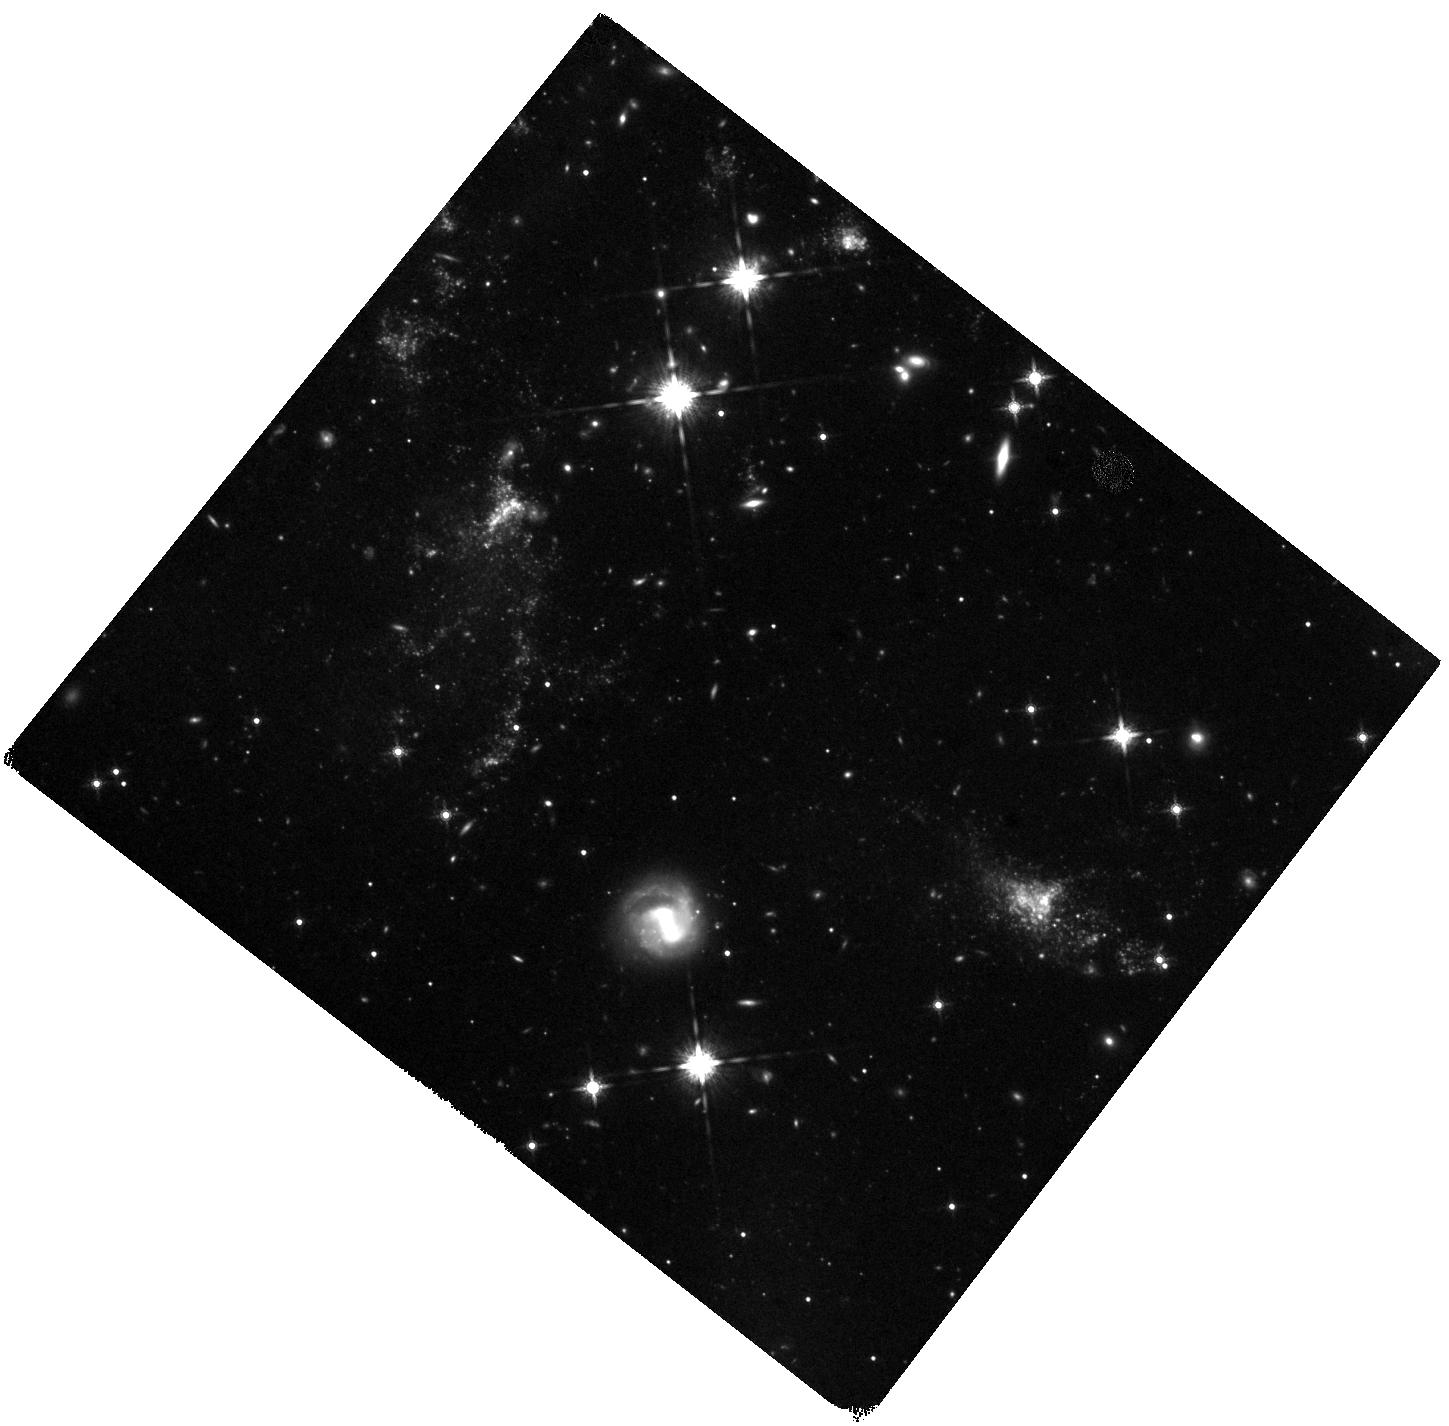
Target: NGC5291-S. Instrument: WFC3/IR. Filter: F160W. Exposure: 1 h. Observation ID: hst_14727_02_wfc3_ir_f160w_id6s02

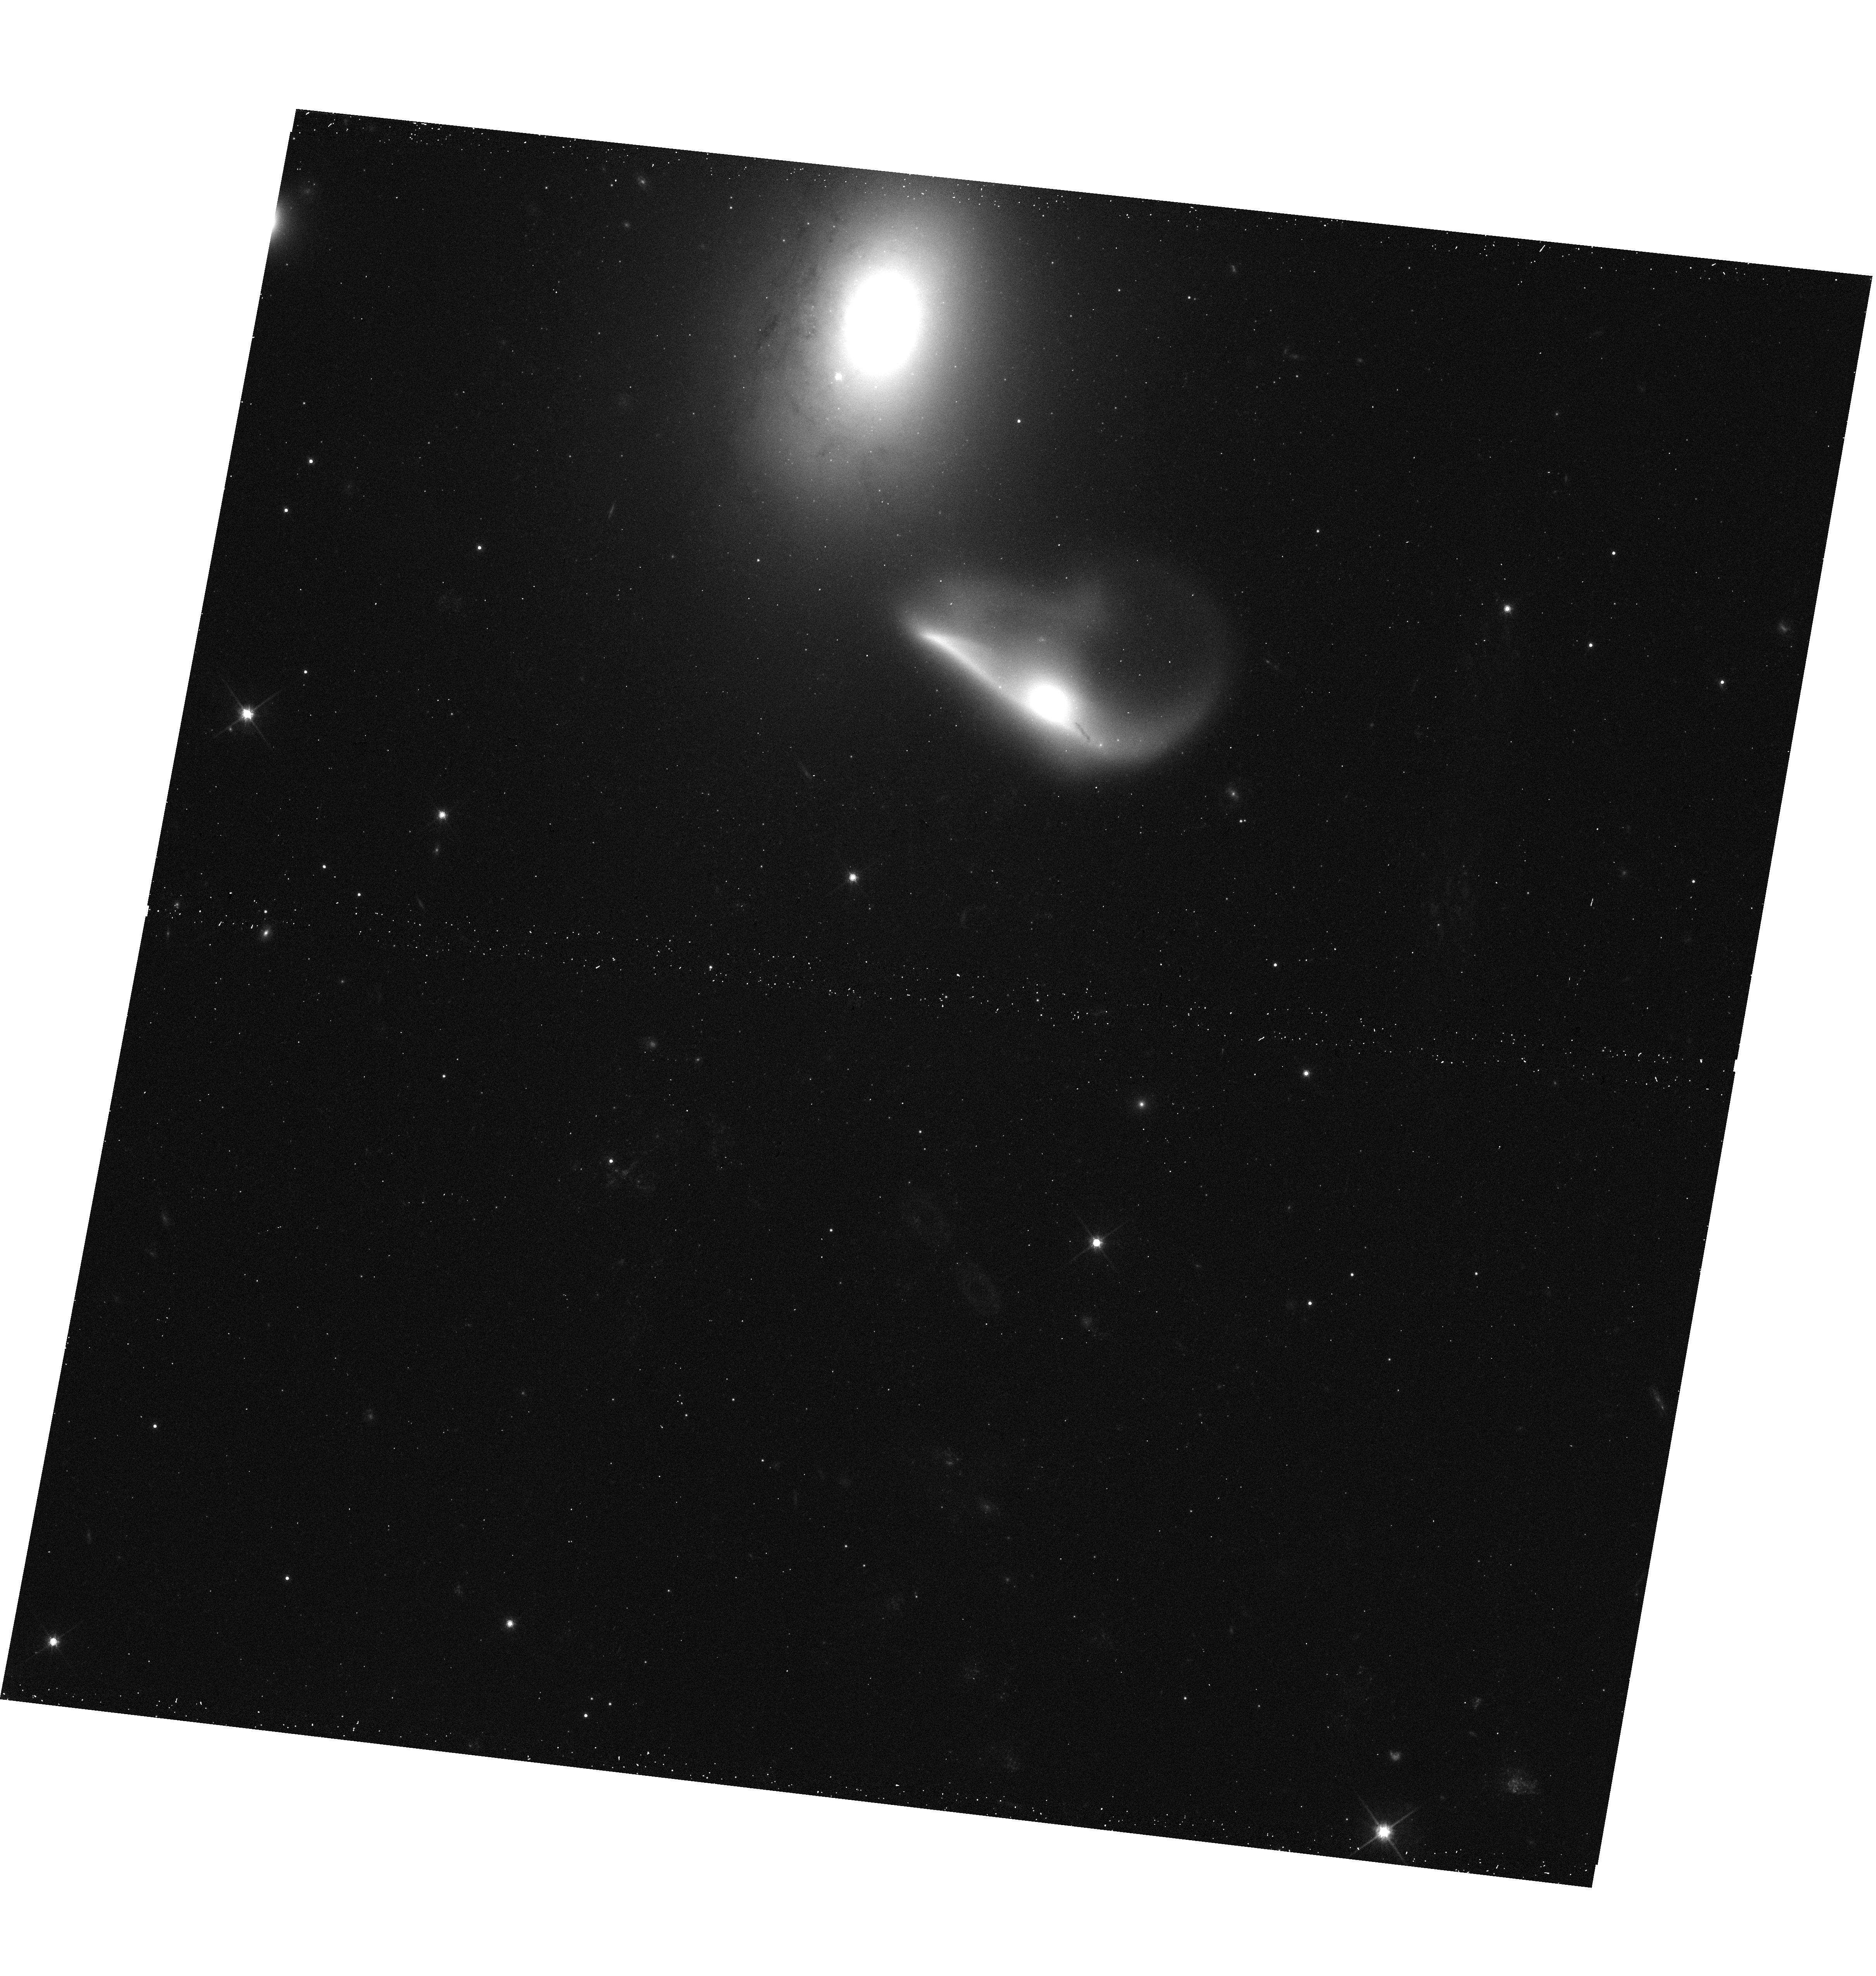
Target: NGC5291-CS. Instrument: WFC3/UVIS. Filter: F814W. Exposure: 12 min. Observation ID: hst_14727_04_wfc3_uvis_f814w_id6s04

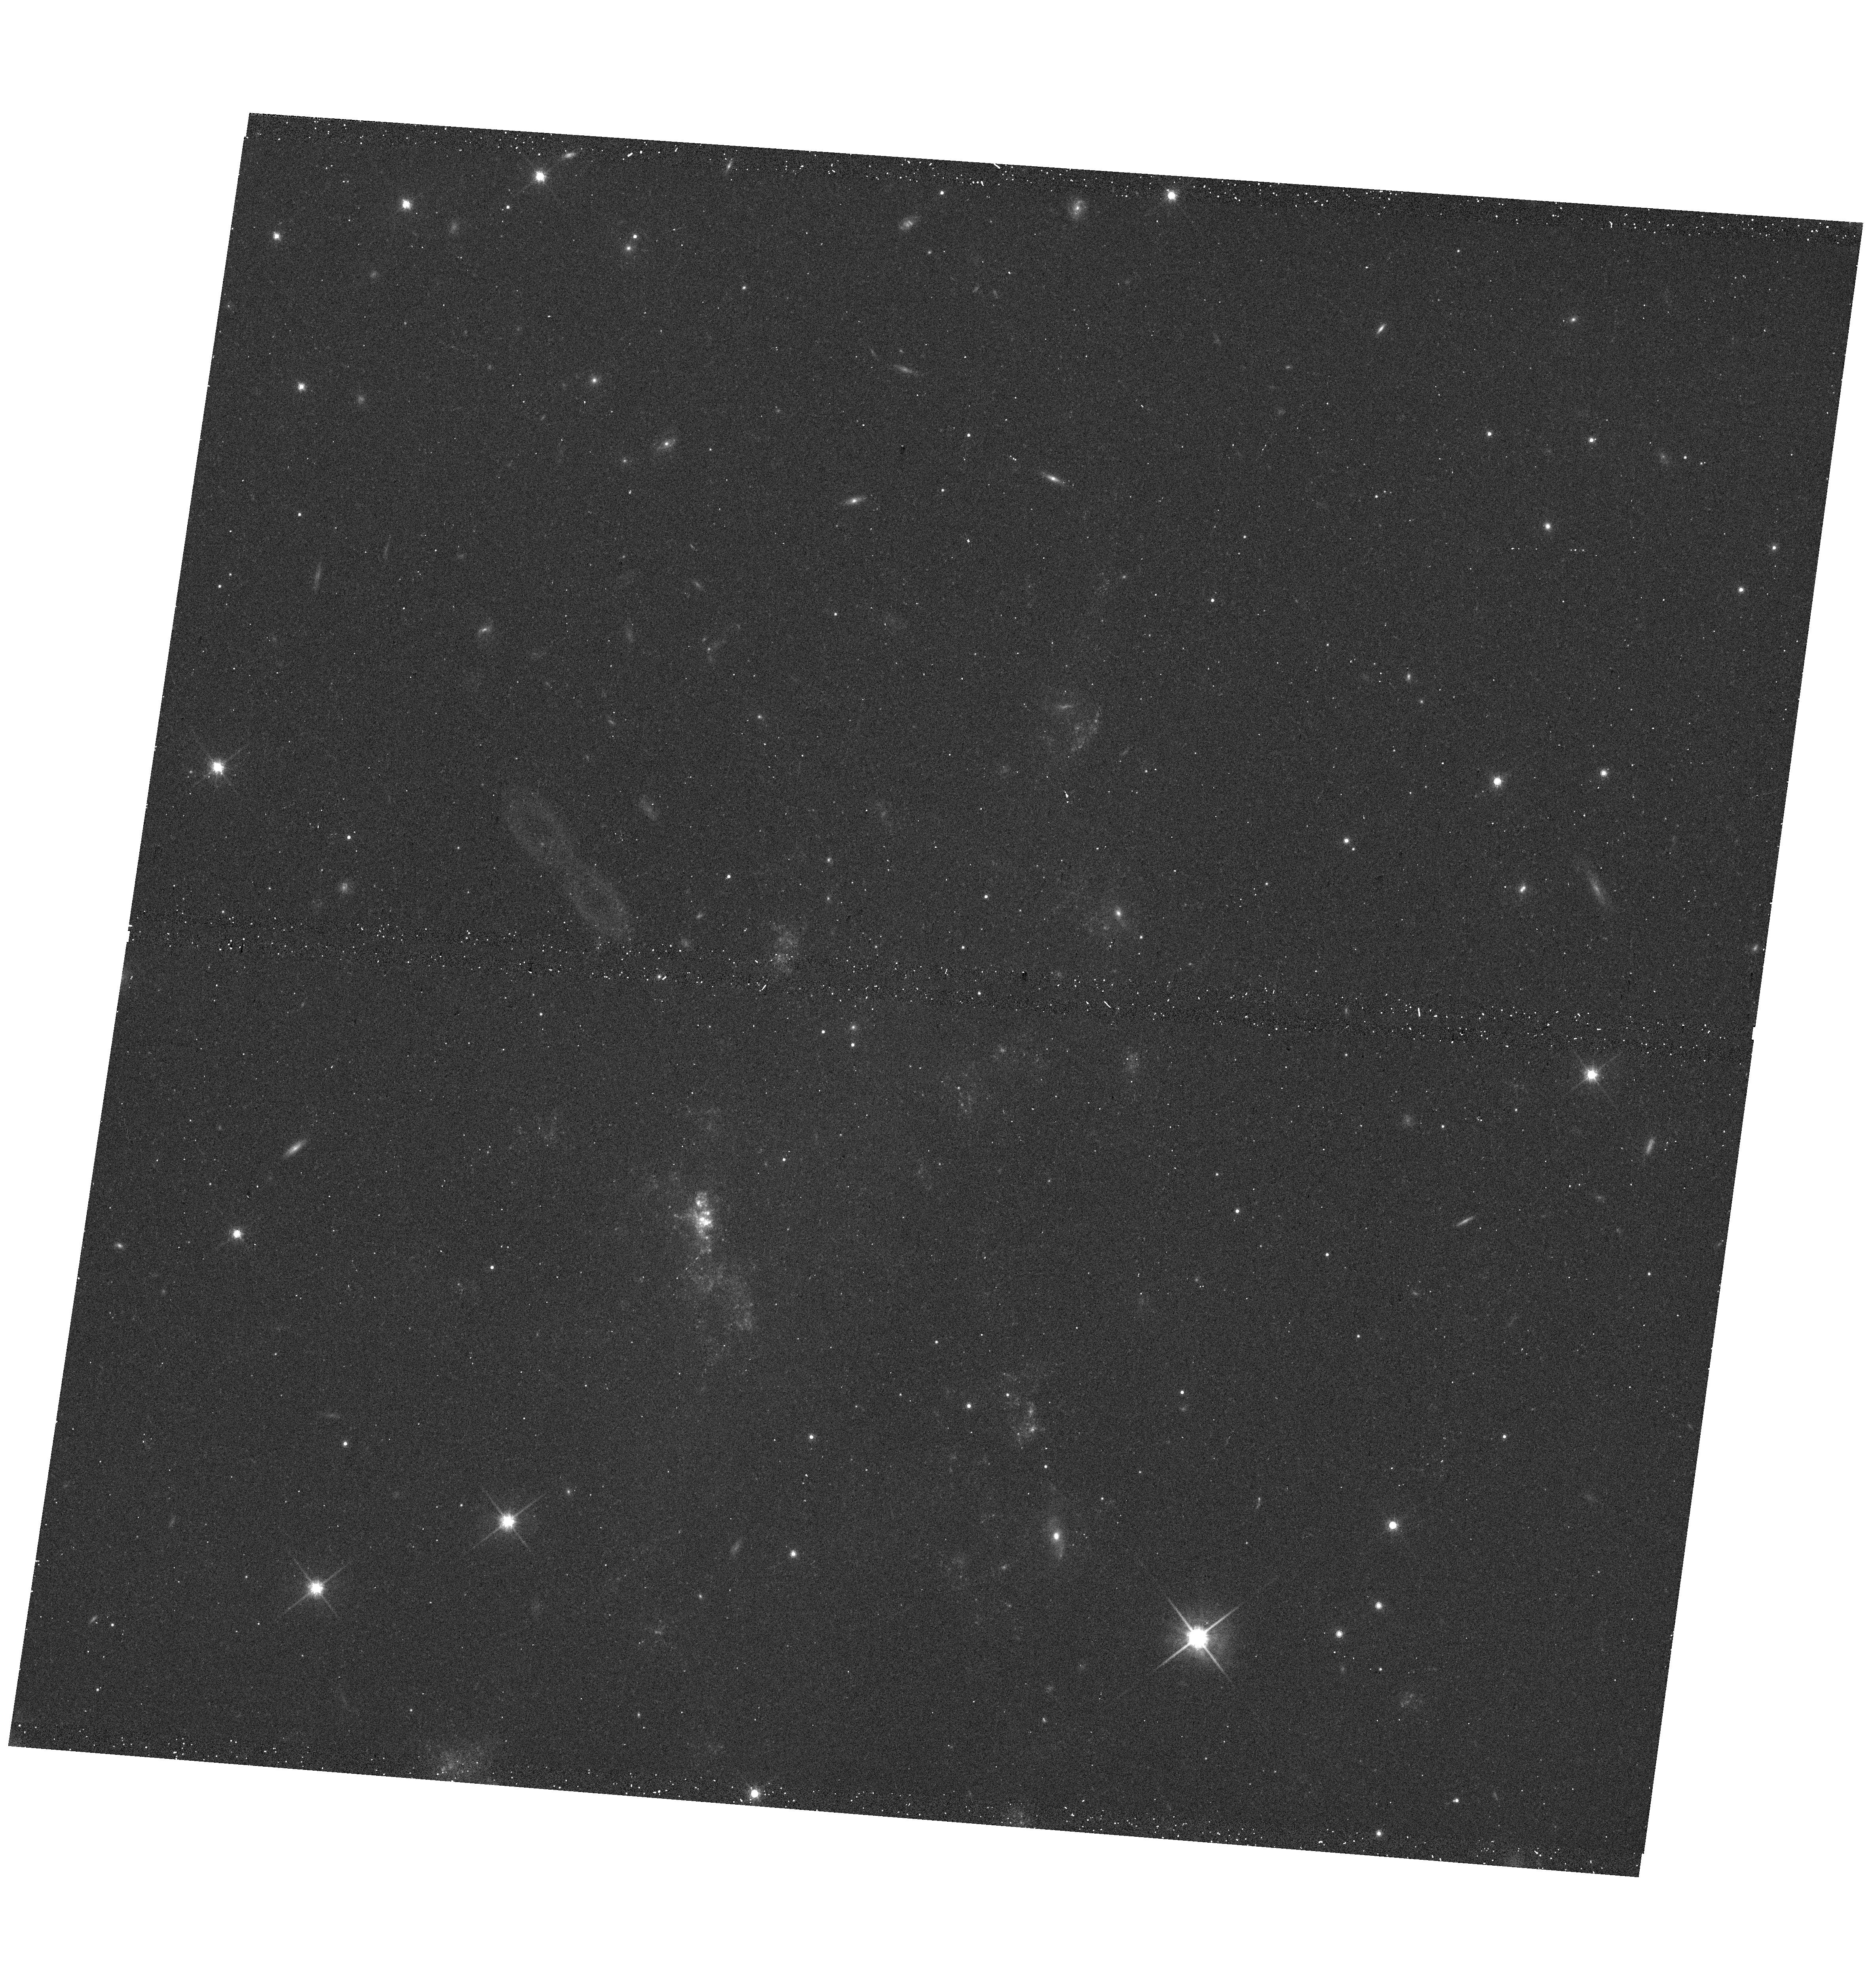
Target: NGC5291-N. Instrument: WFC3/UVIS. Filter: F814W. Exposure: 12 min. Observation ID: hst_14727_01_wfc3_uvis_f814w_id6s01

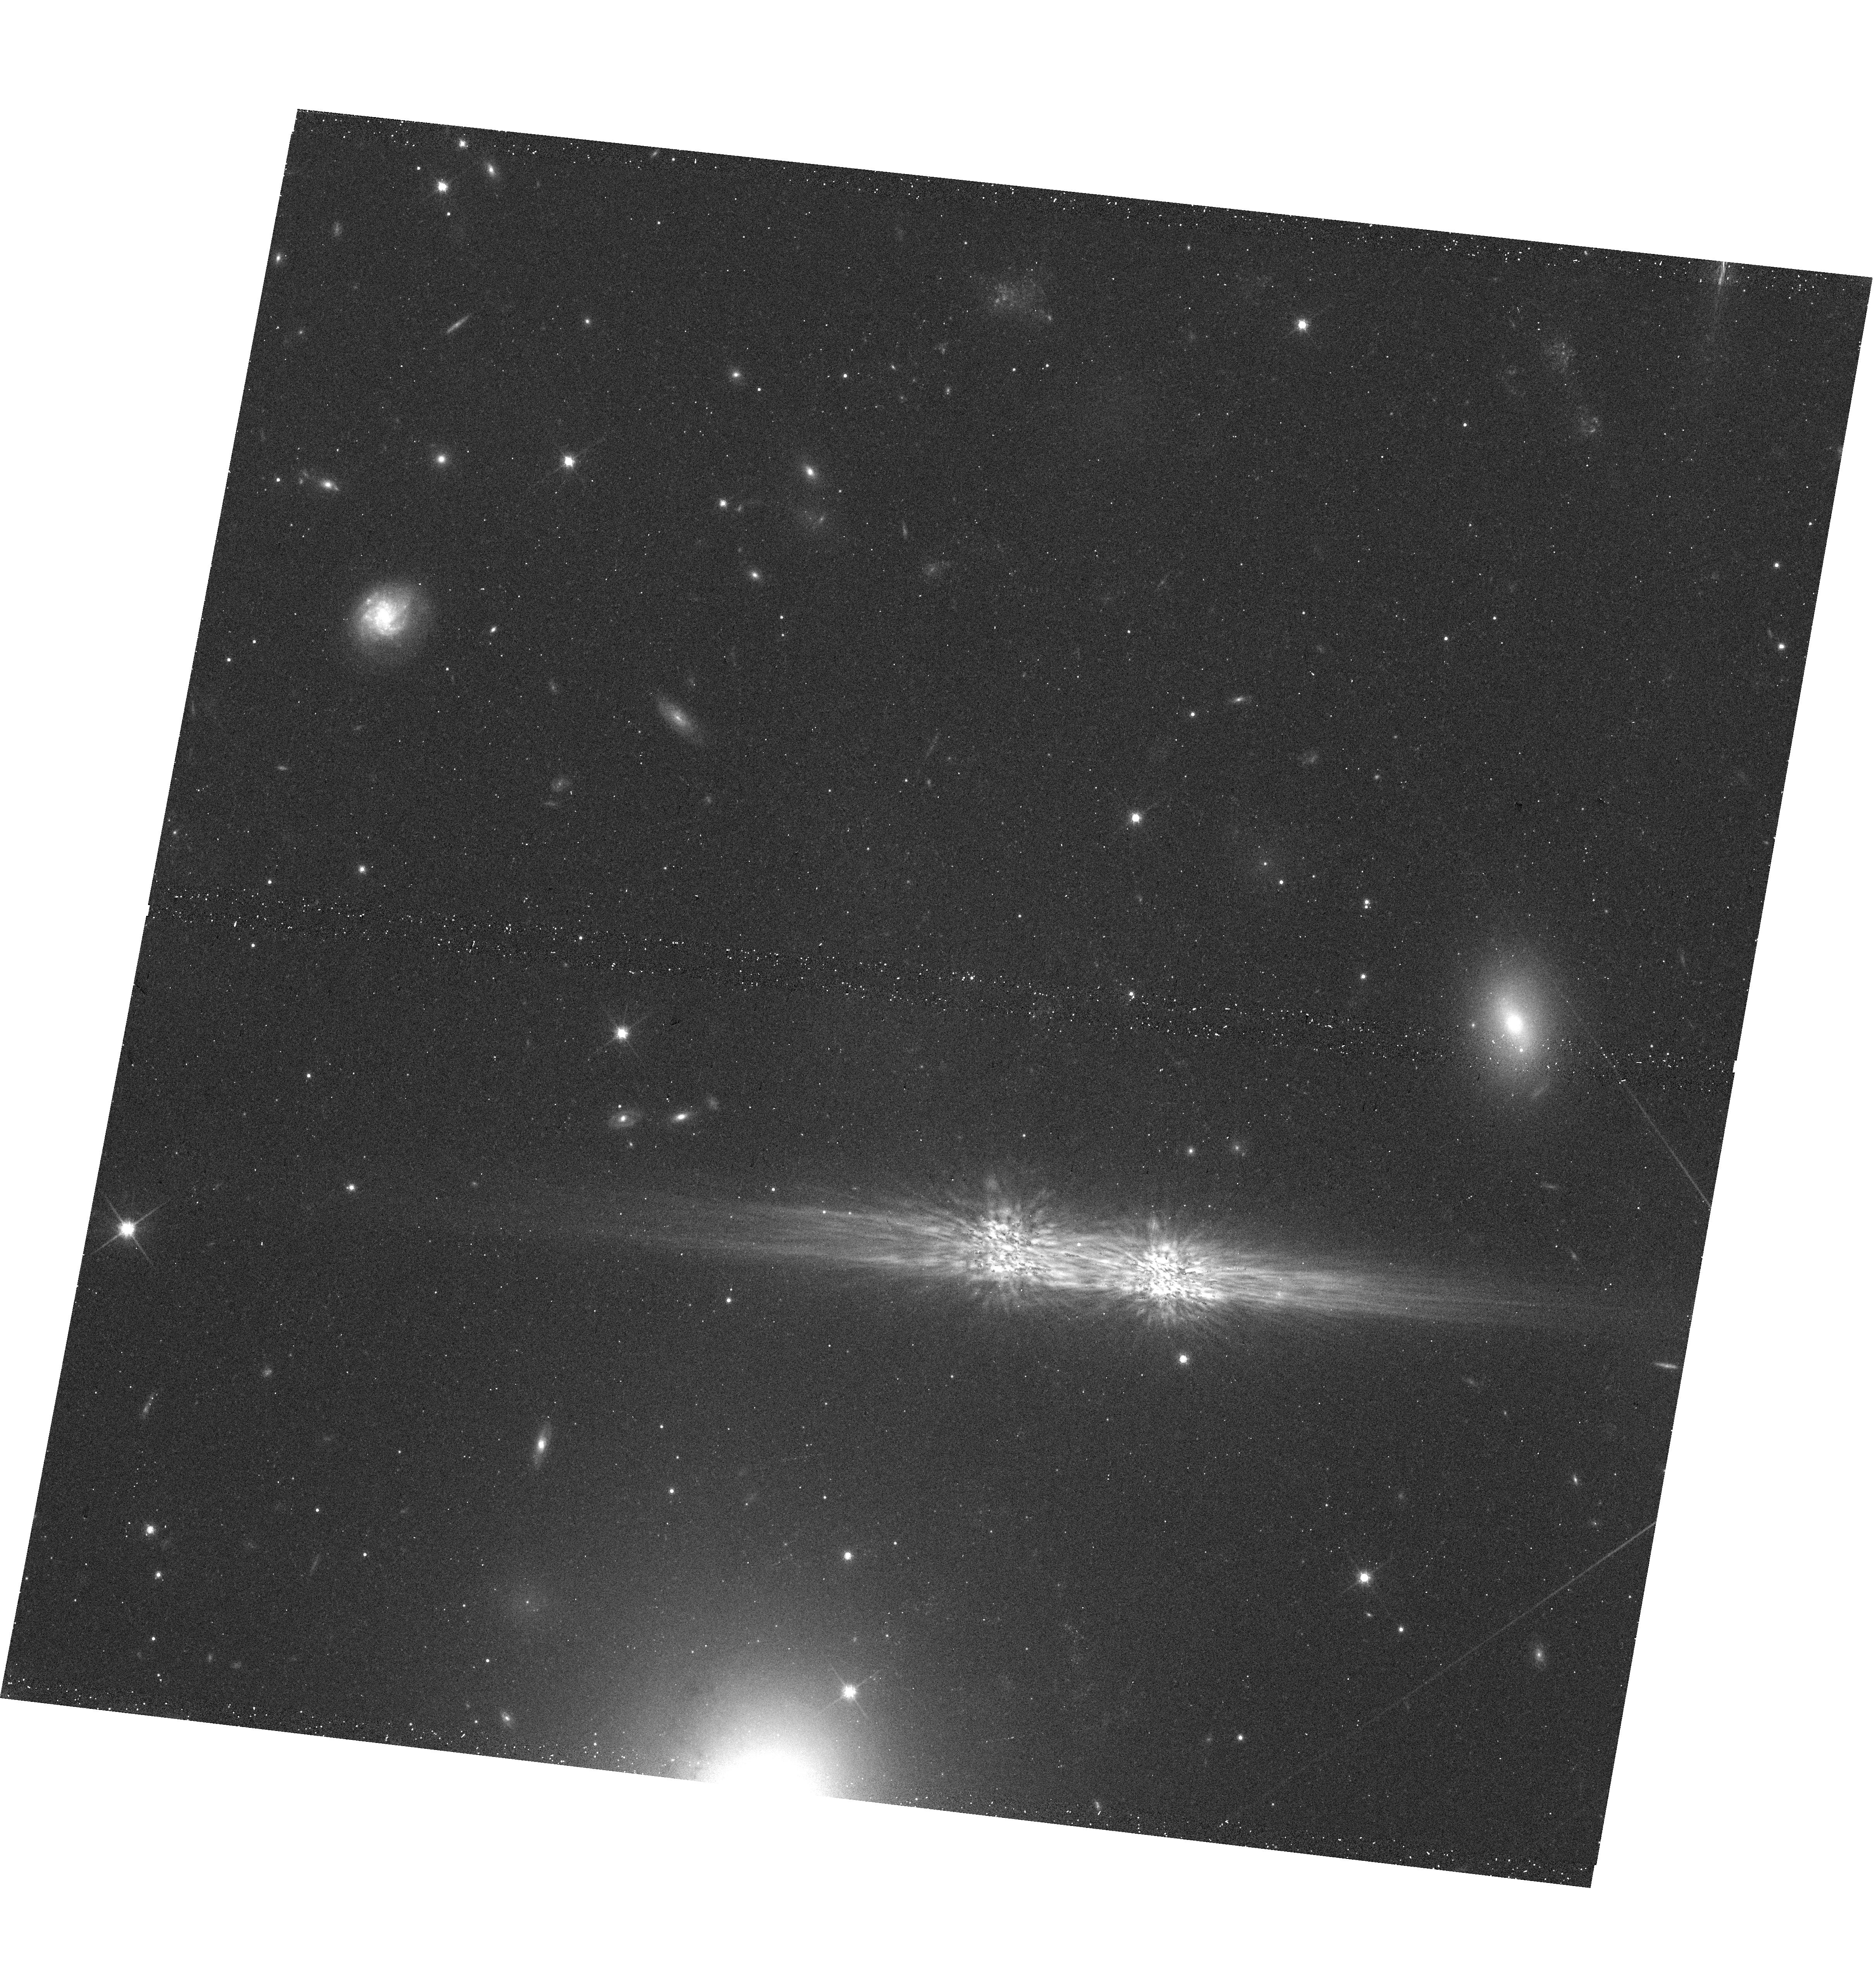
Target: NGC5291-CN. Instrument: WFC3/UVIS. Filter: F814W. Exposure: 12 min. Observation ID: hst_14727_03_wfc3_uvis_f814w_id6s03

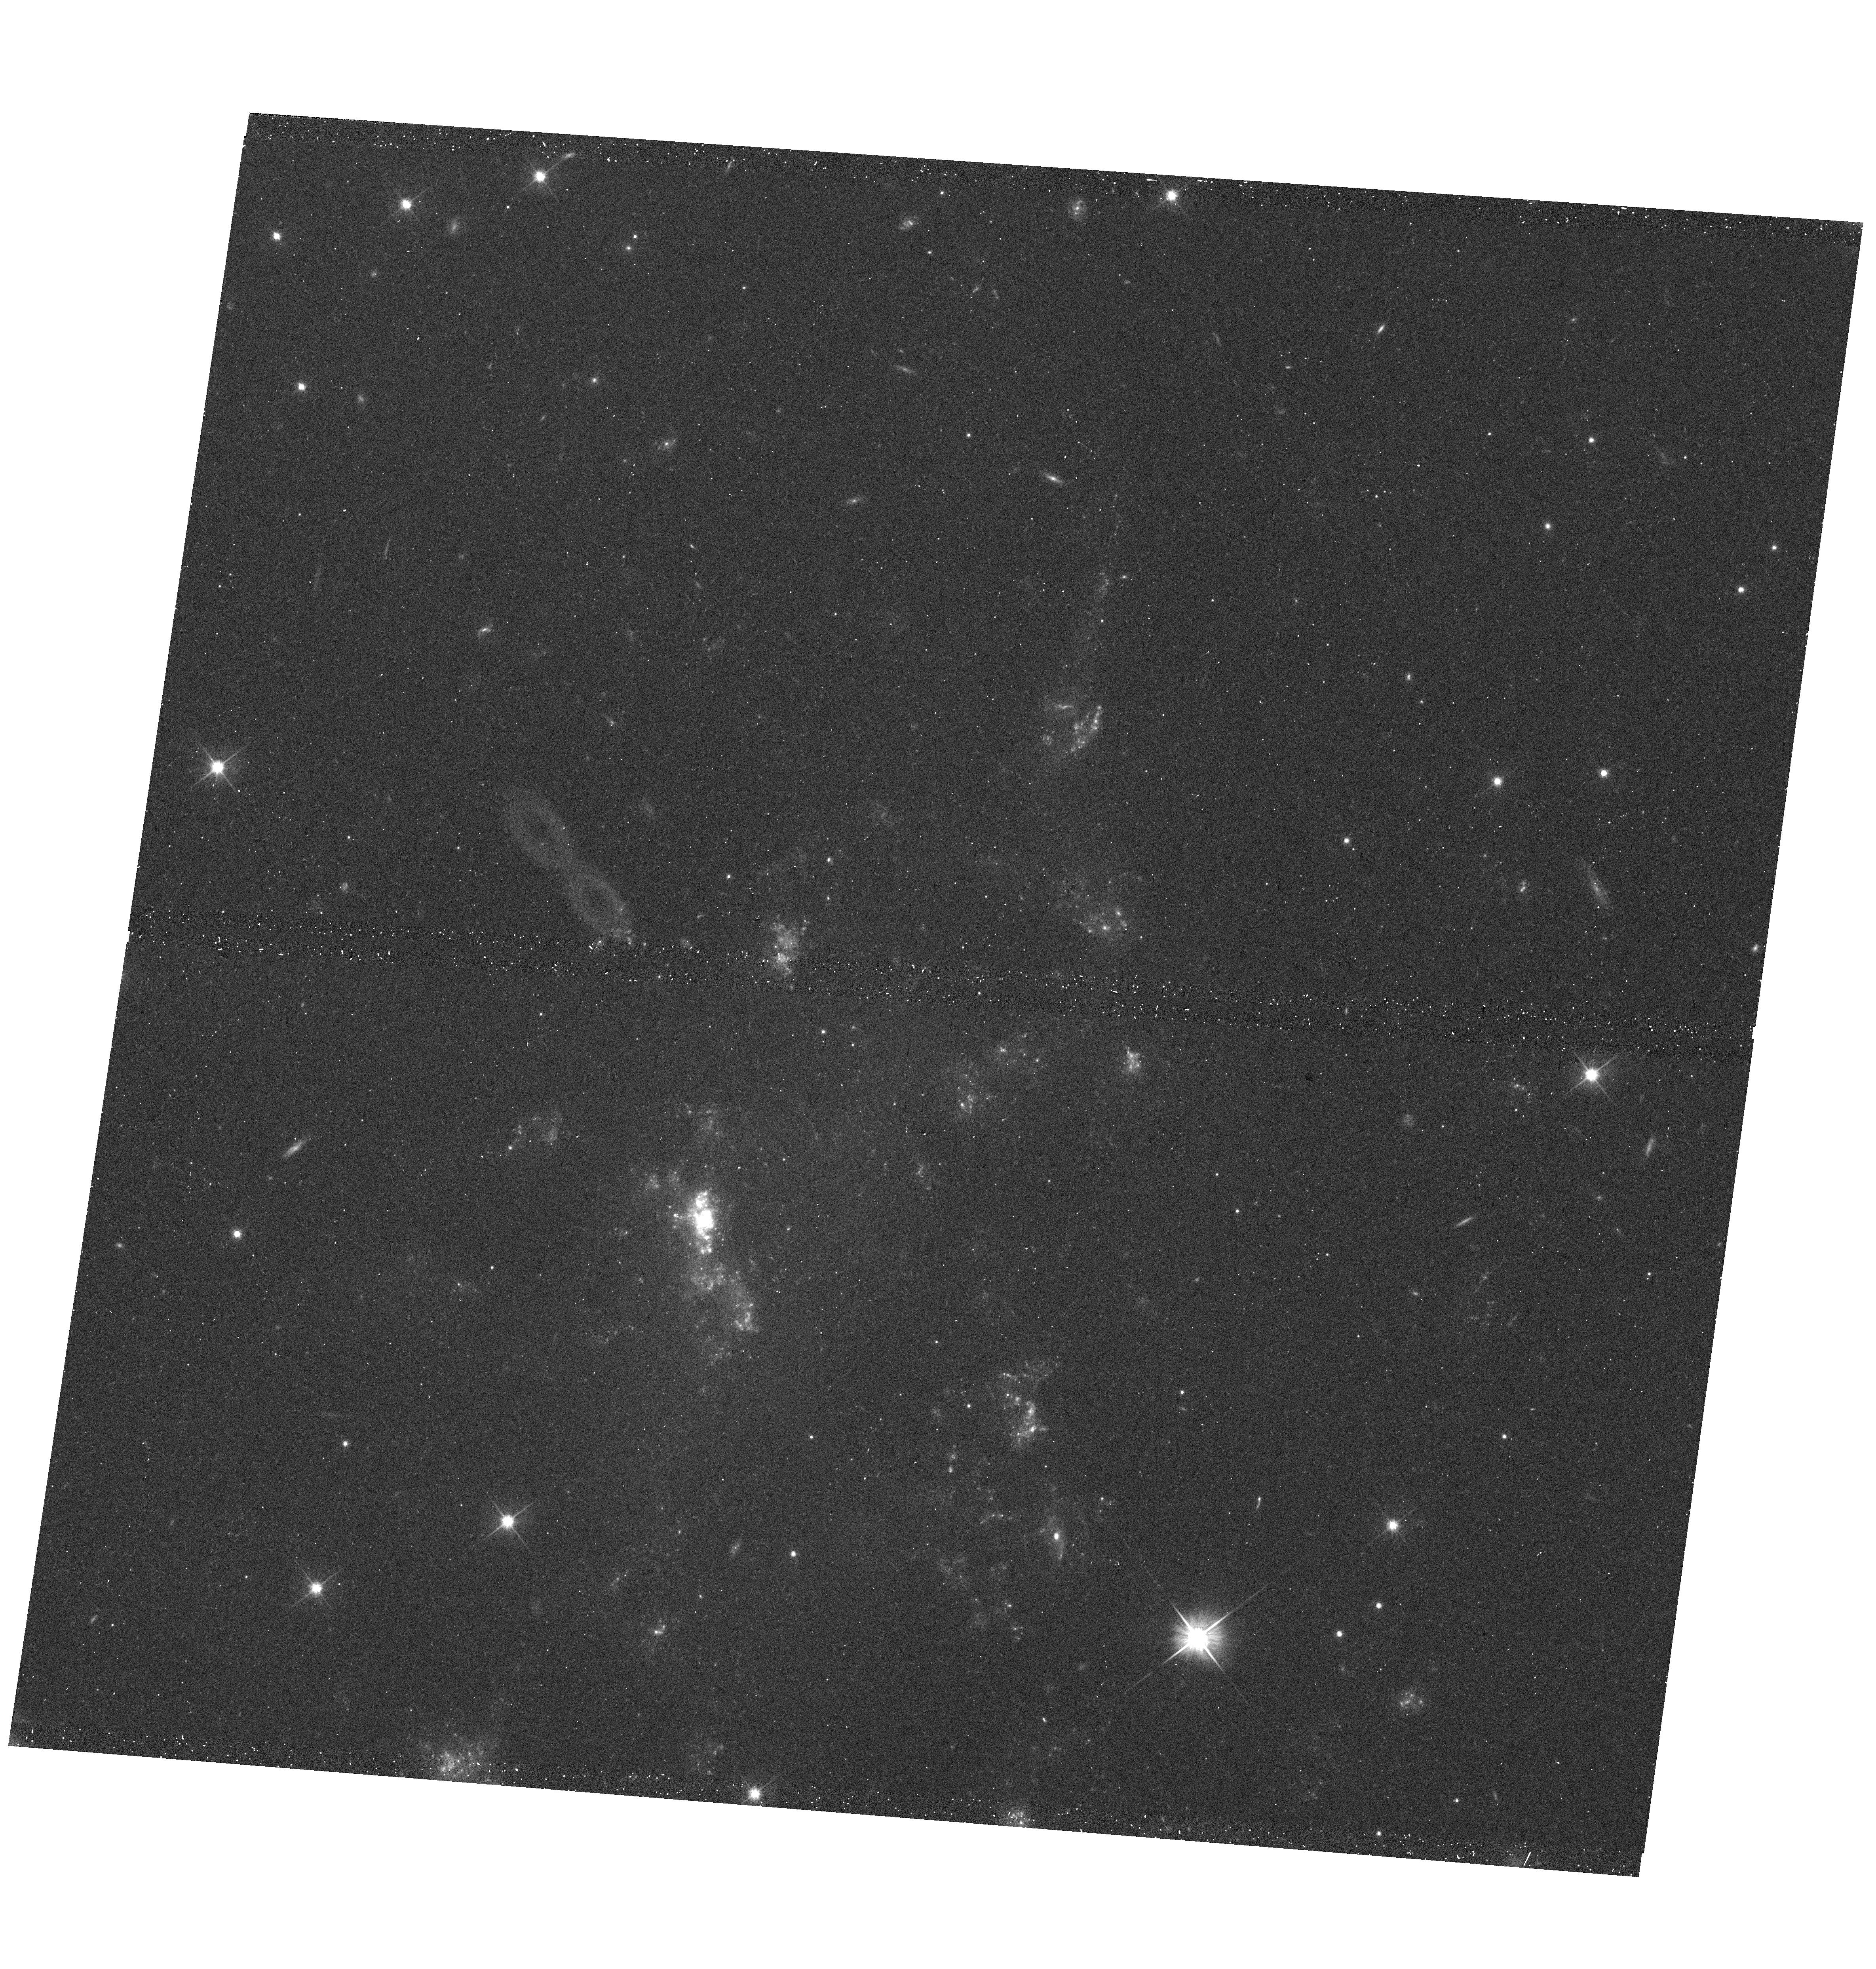
Target: NGC5291-N. Instrument: WFC3/UVIS. Filter: F606W. Exposure: 12 min. Observation ID: hst_14727_01_wfc3_uvis_f606w_id6s01

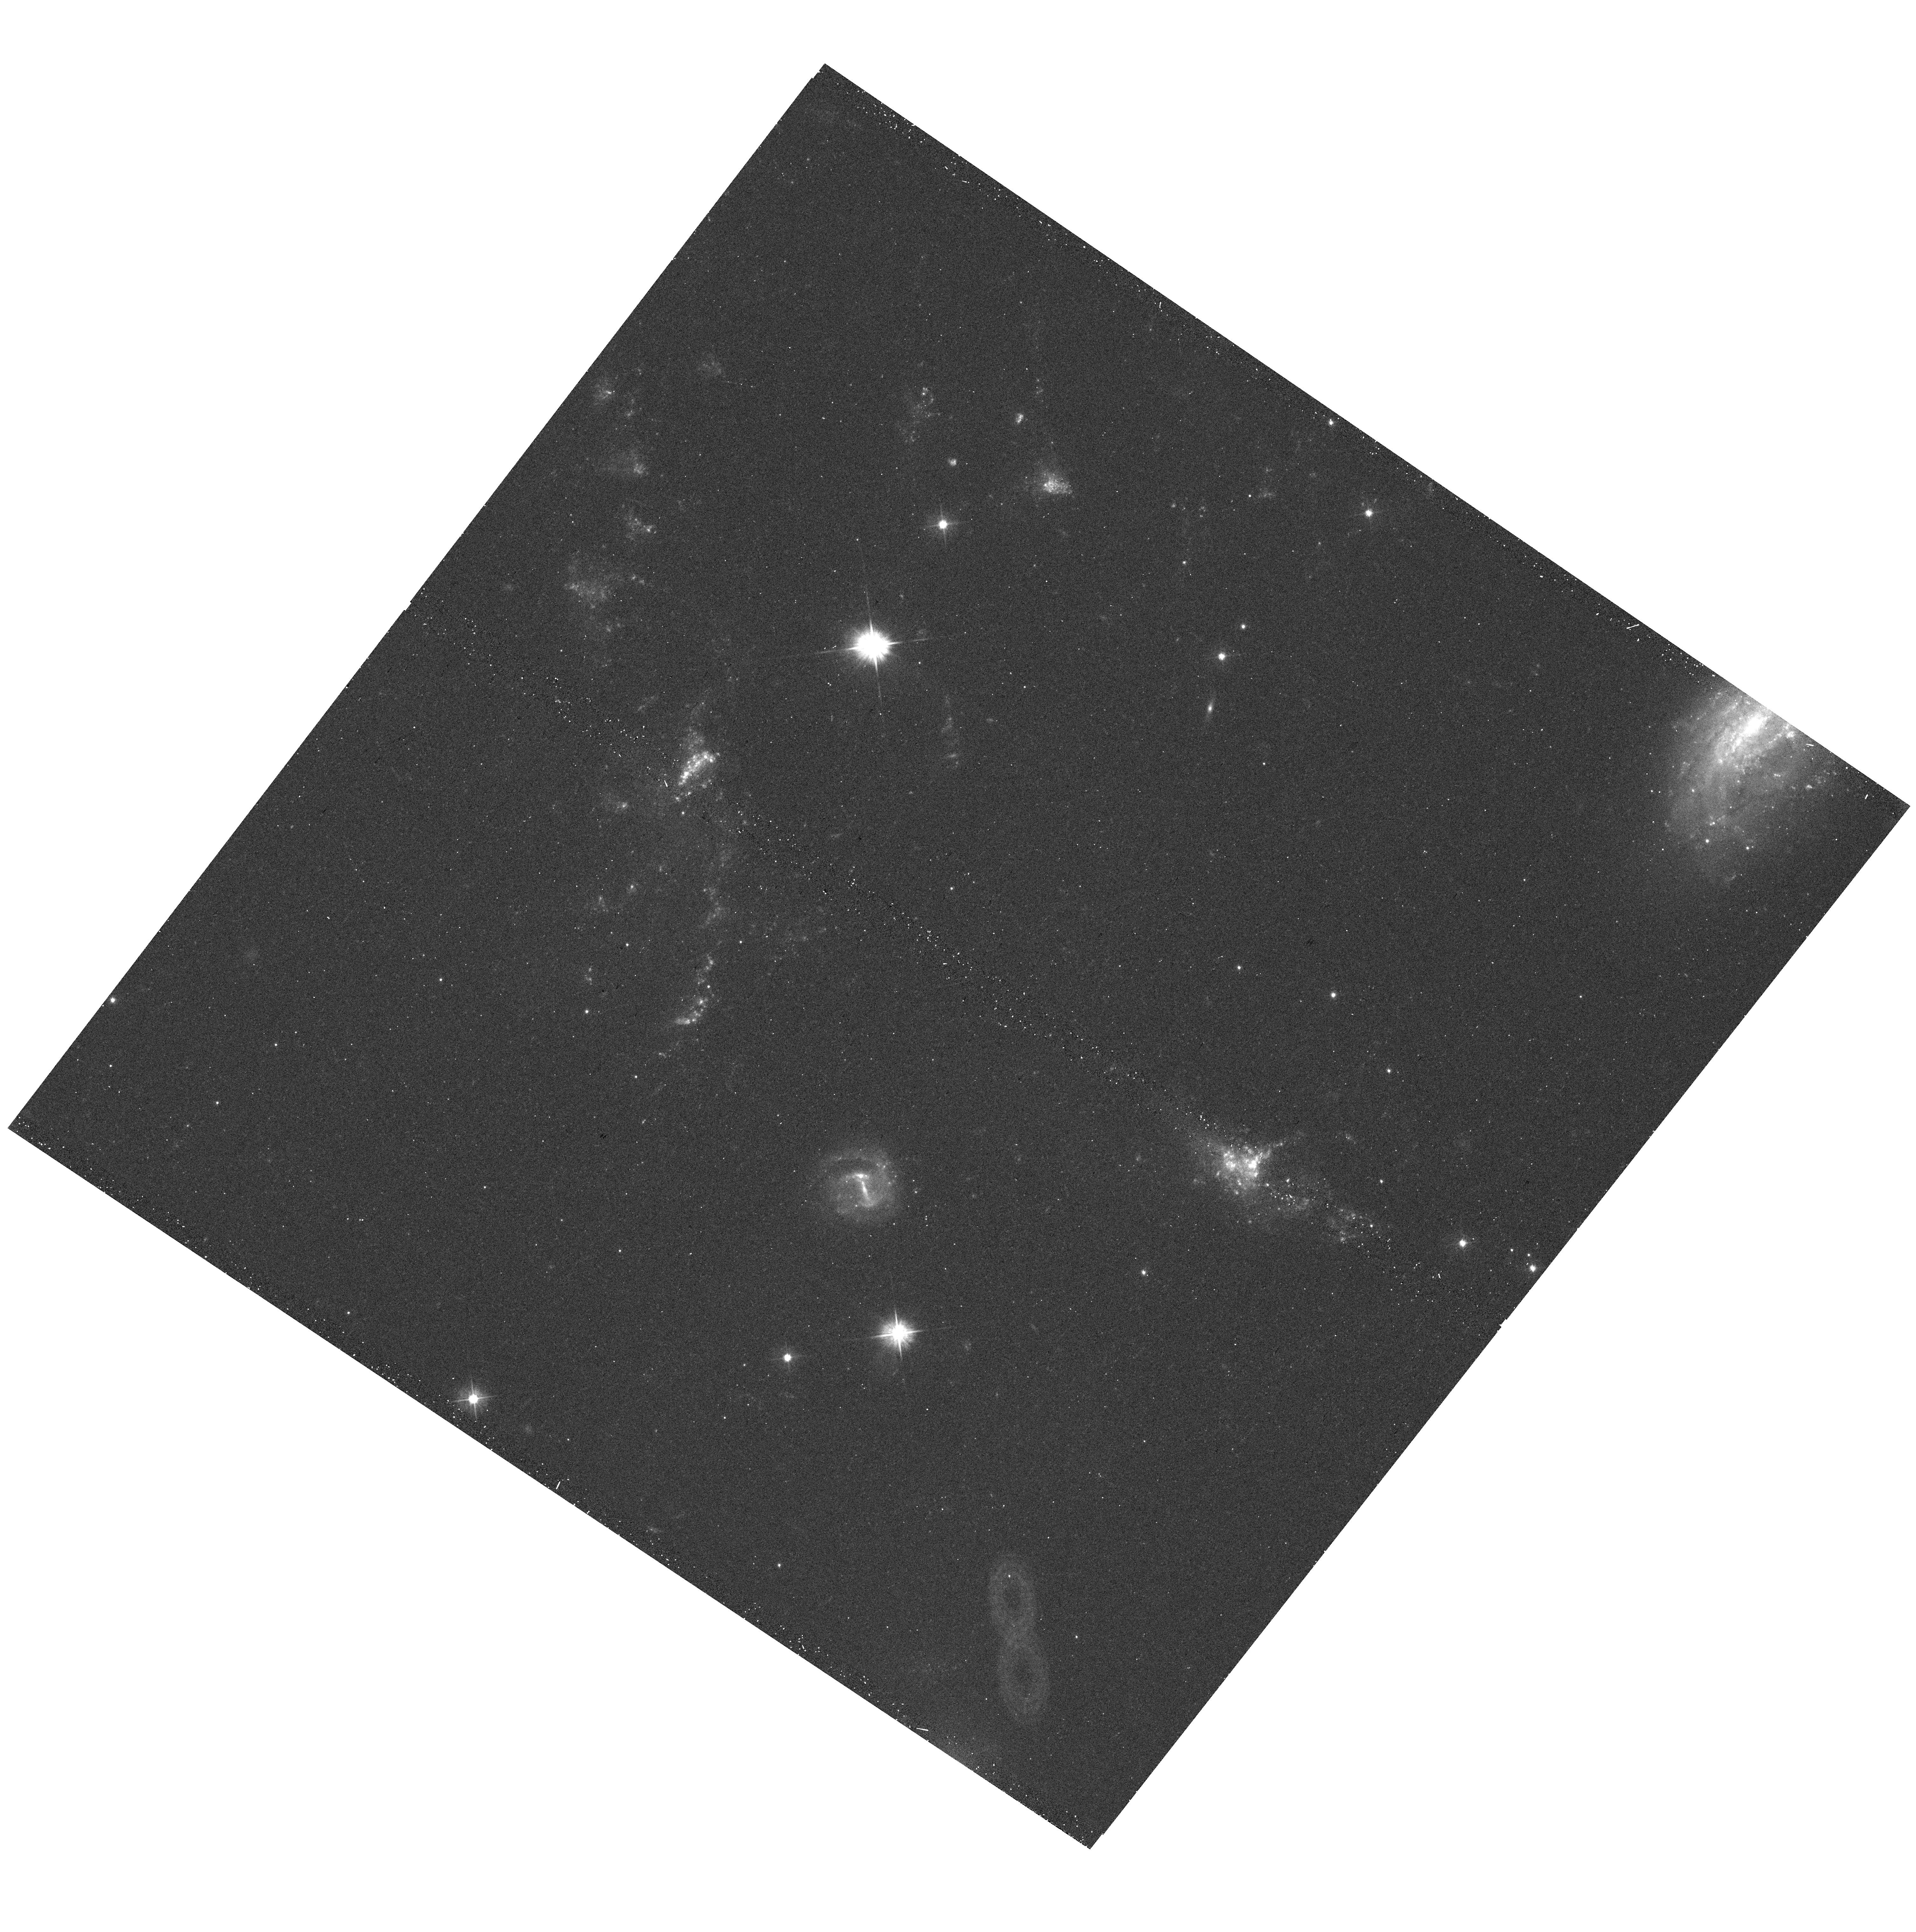
Target: NGC5291-S. Instrument: WFC3/UVIS. Filter: F475W. Exposure: 12 min. Observation ID: hst_14727_02_wfc3_uvis_f475w_id6s02

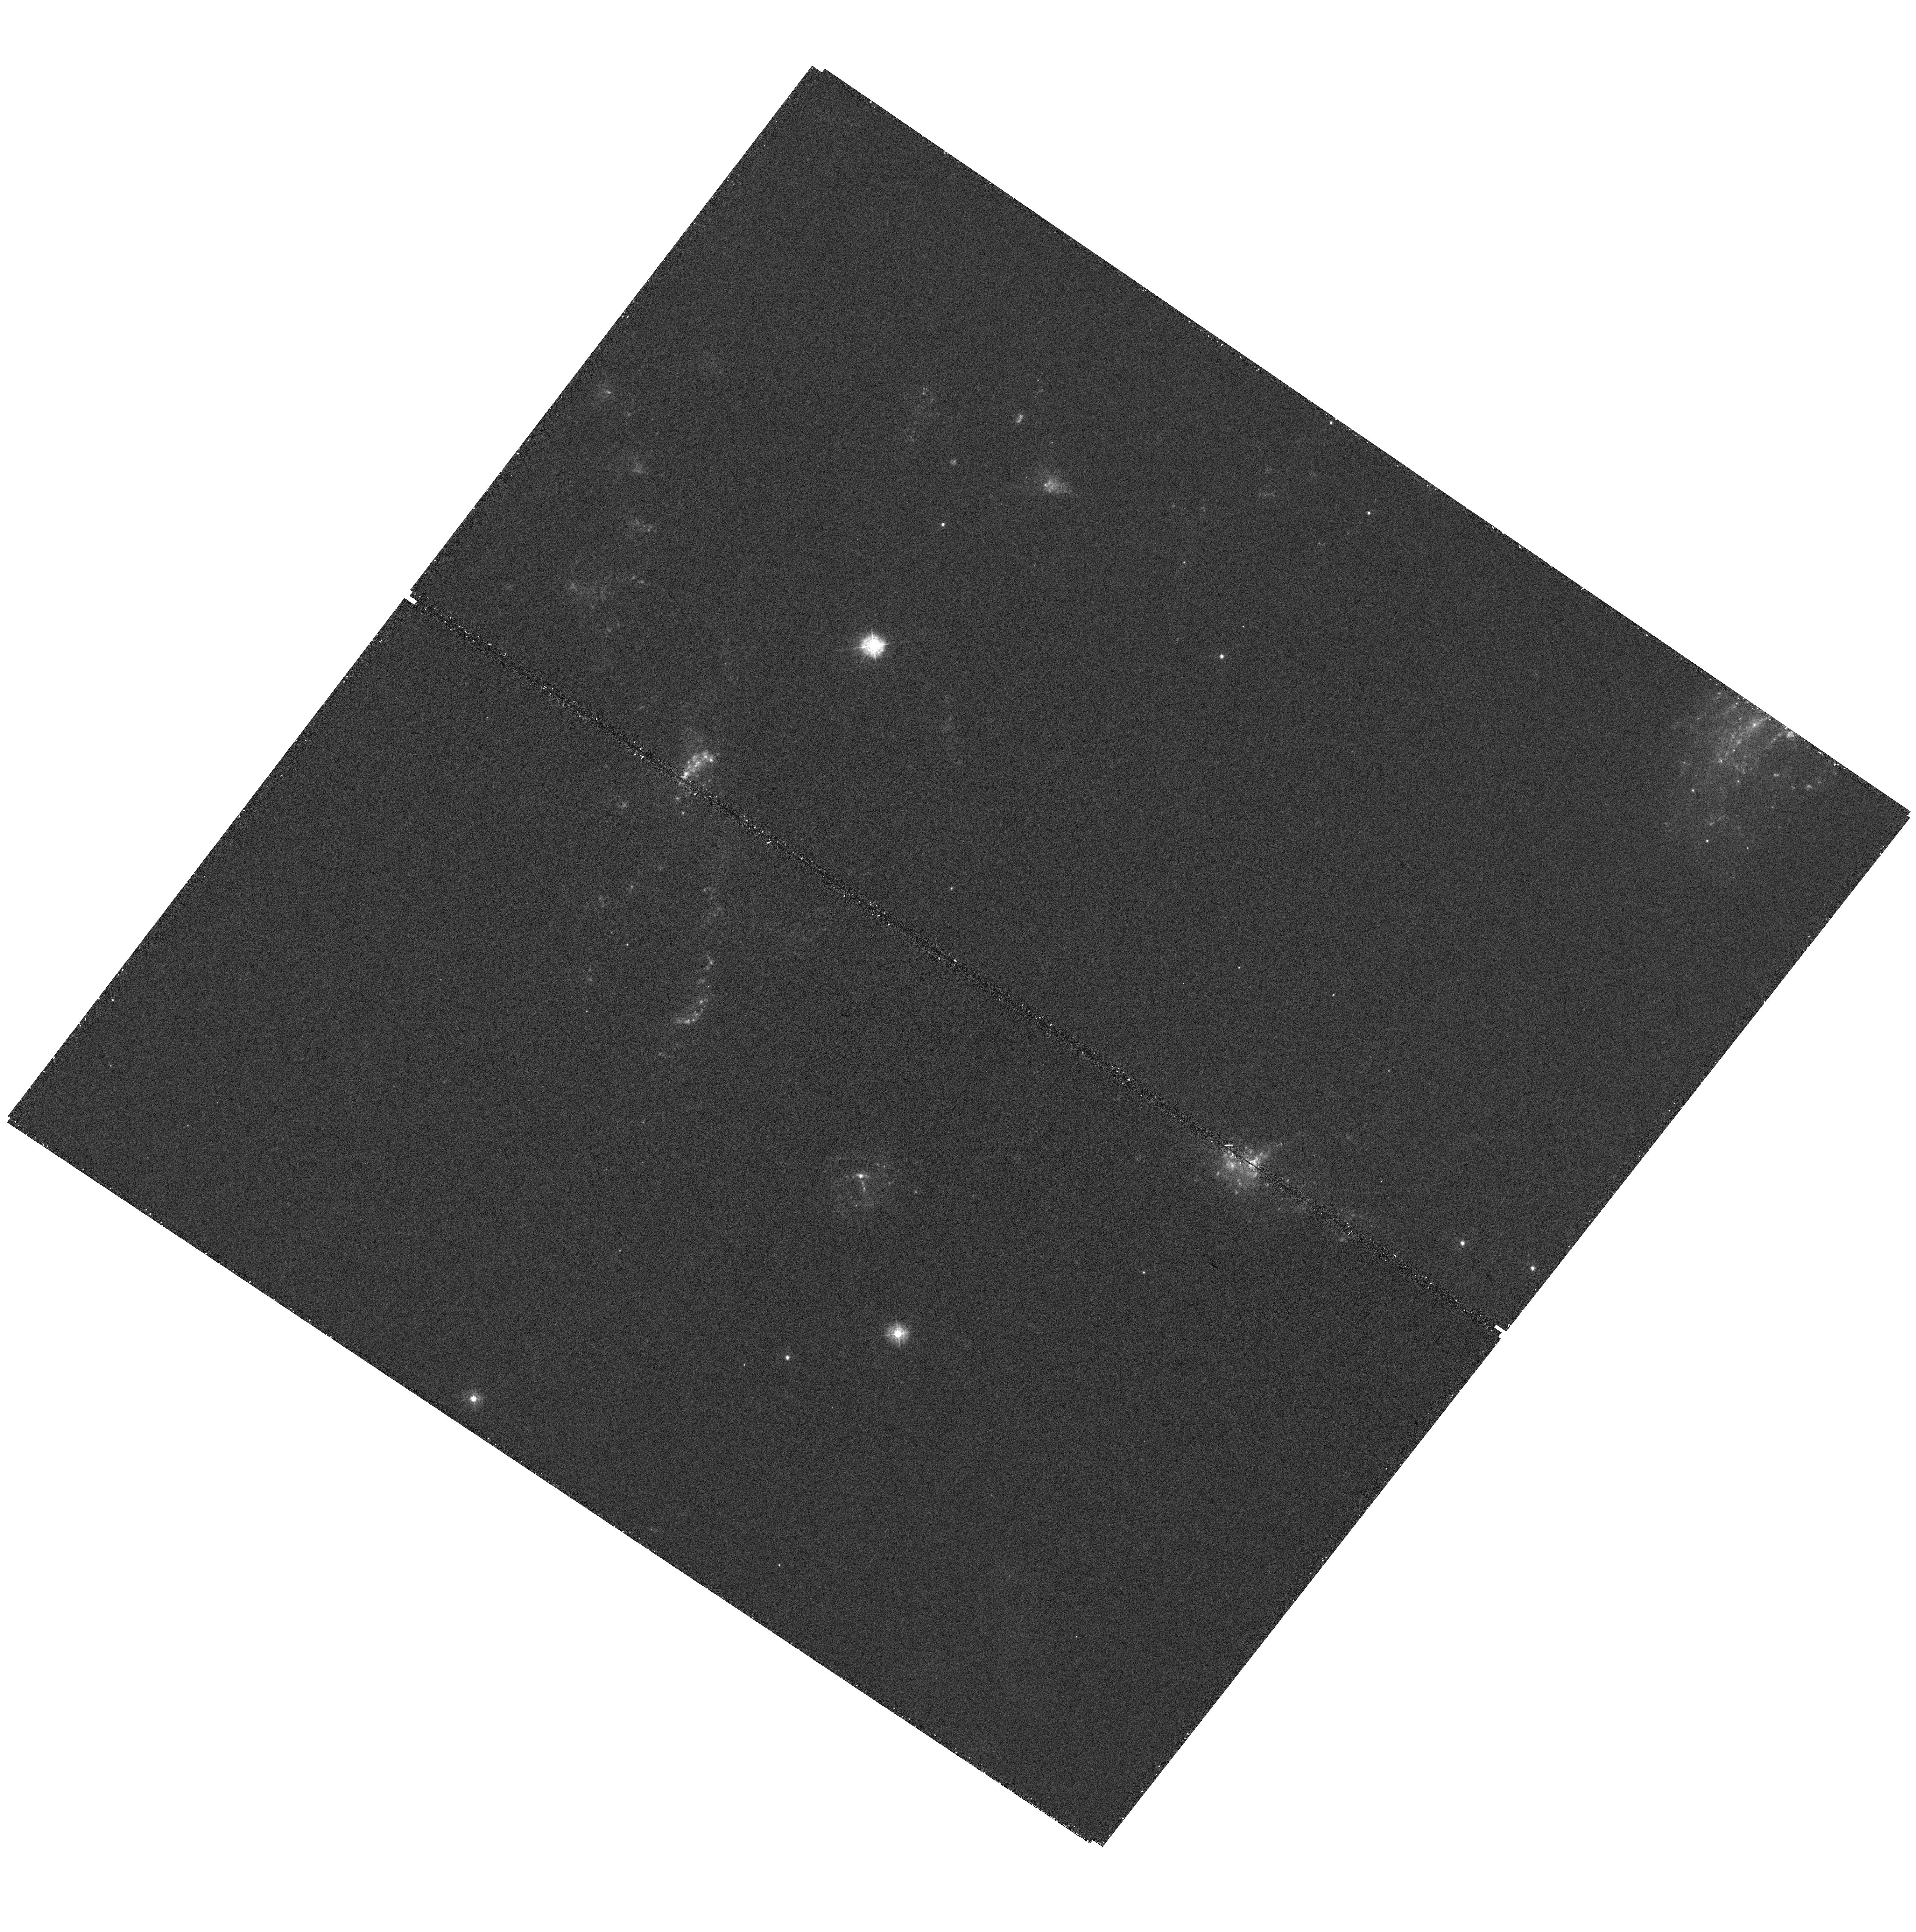
Target: NGC5291-S. Instrument: WFC3/UVIS. Filter: F336W. Exposure: 25 min. Observation ID: hst_14727_02_wfc3_uvis_f336w_id6s02

Probing Super Star Cluster formation in the most favorable environments: the metal-enriched, gas-rich and turbulent collisional ring of NGC 5291 (PI: Duc, Pierre-Alain)

The formation of massive super star clusters (SSCs), and possibly Globular Clusters, is predicted to be enhanced in a medium characterized by a high gas density, turbulence and moderate metallicity. These are precisely the conditions observed at high redshift in the distant star-forming galaxies, and locally by our proposed target: the huge collisional gaseous ring surrounding the early type galaxy NGC 5291. This massive HI structure expanded into the intergalactic medium after a high speed collision. It formed a series of gravitationally bound dwarf galaxies, where numerous massive SSCs are expected to be found. We will (i) identify SSCs based on multi-band WFC3 images, (ii) derive their mass function, and (iii) compare their properties with environments that should be less favourable for the formation of massive SSCs, such as the metal-poor Blue Compact Dwarf Galaxies and the central tidally-affected regions of major mergers. The ring around NGC 5291, and the condensations therein, for which a tremendous dataset is already available, are arguably the best local analogues of distant galaxies, since both have a very high gas fraction of 50%, a high turbulence of a few tens of km/s, a clumpy morphology, and a metallicity of half solar. The proposed observations will thus provide strong constraints on the ability of distant galaxies to form massive SSCs which might be the progenitors of today's globular clusters.